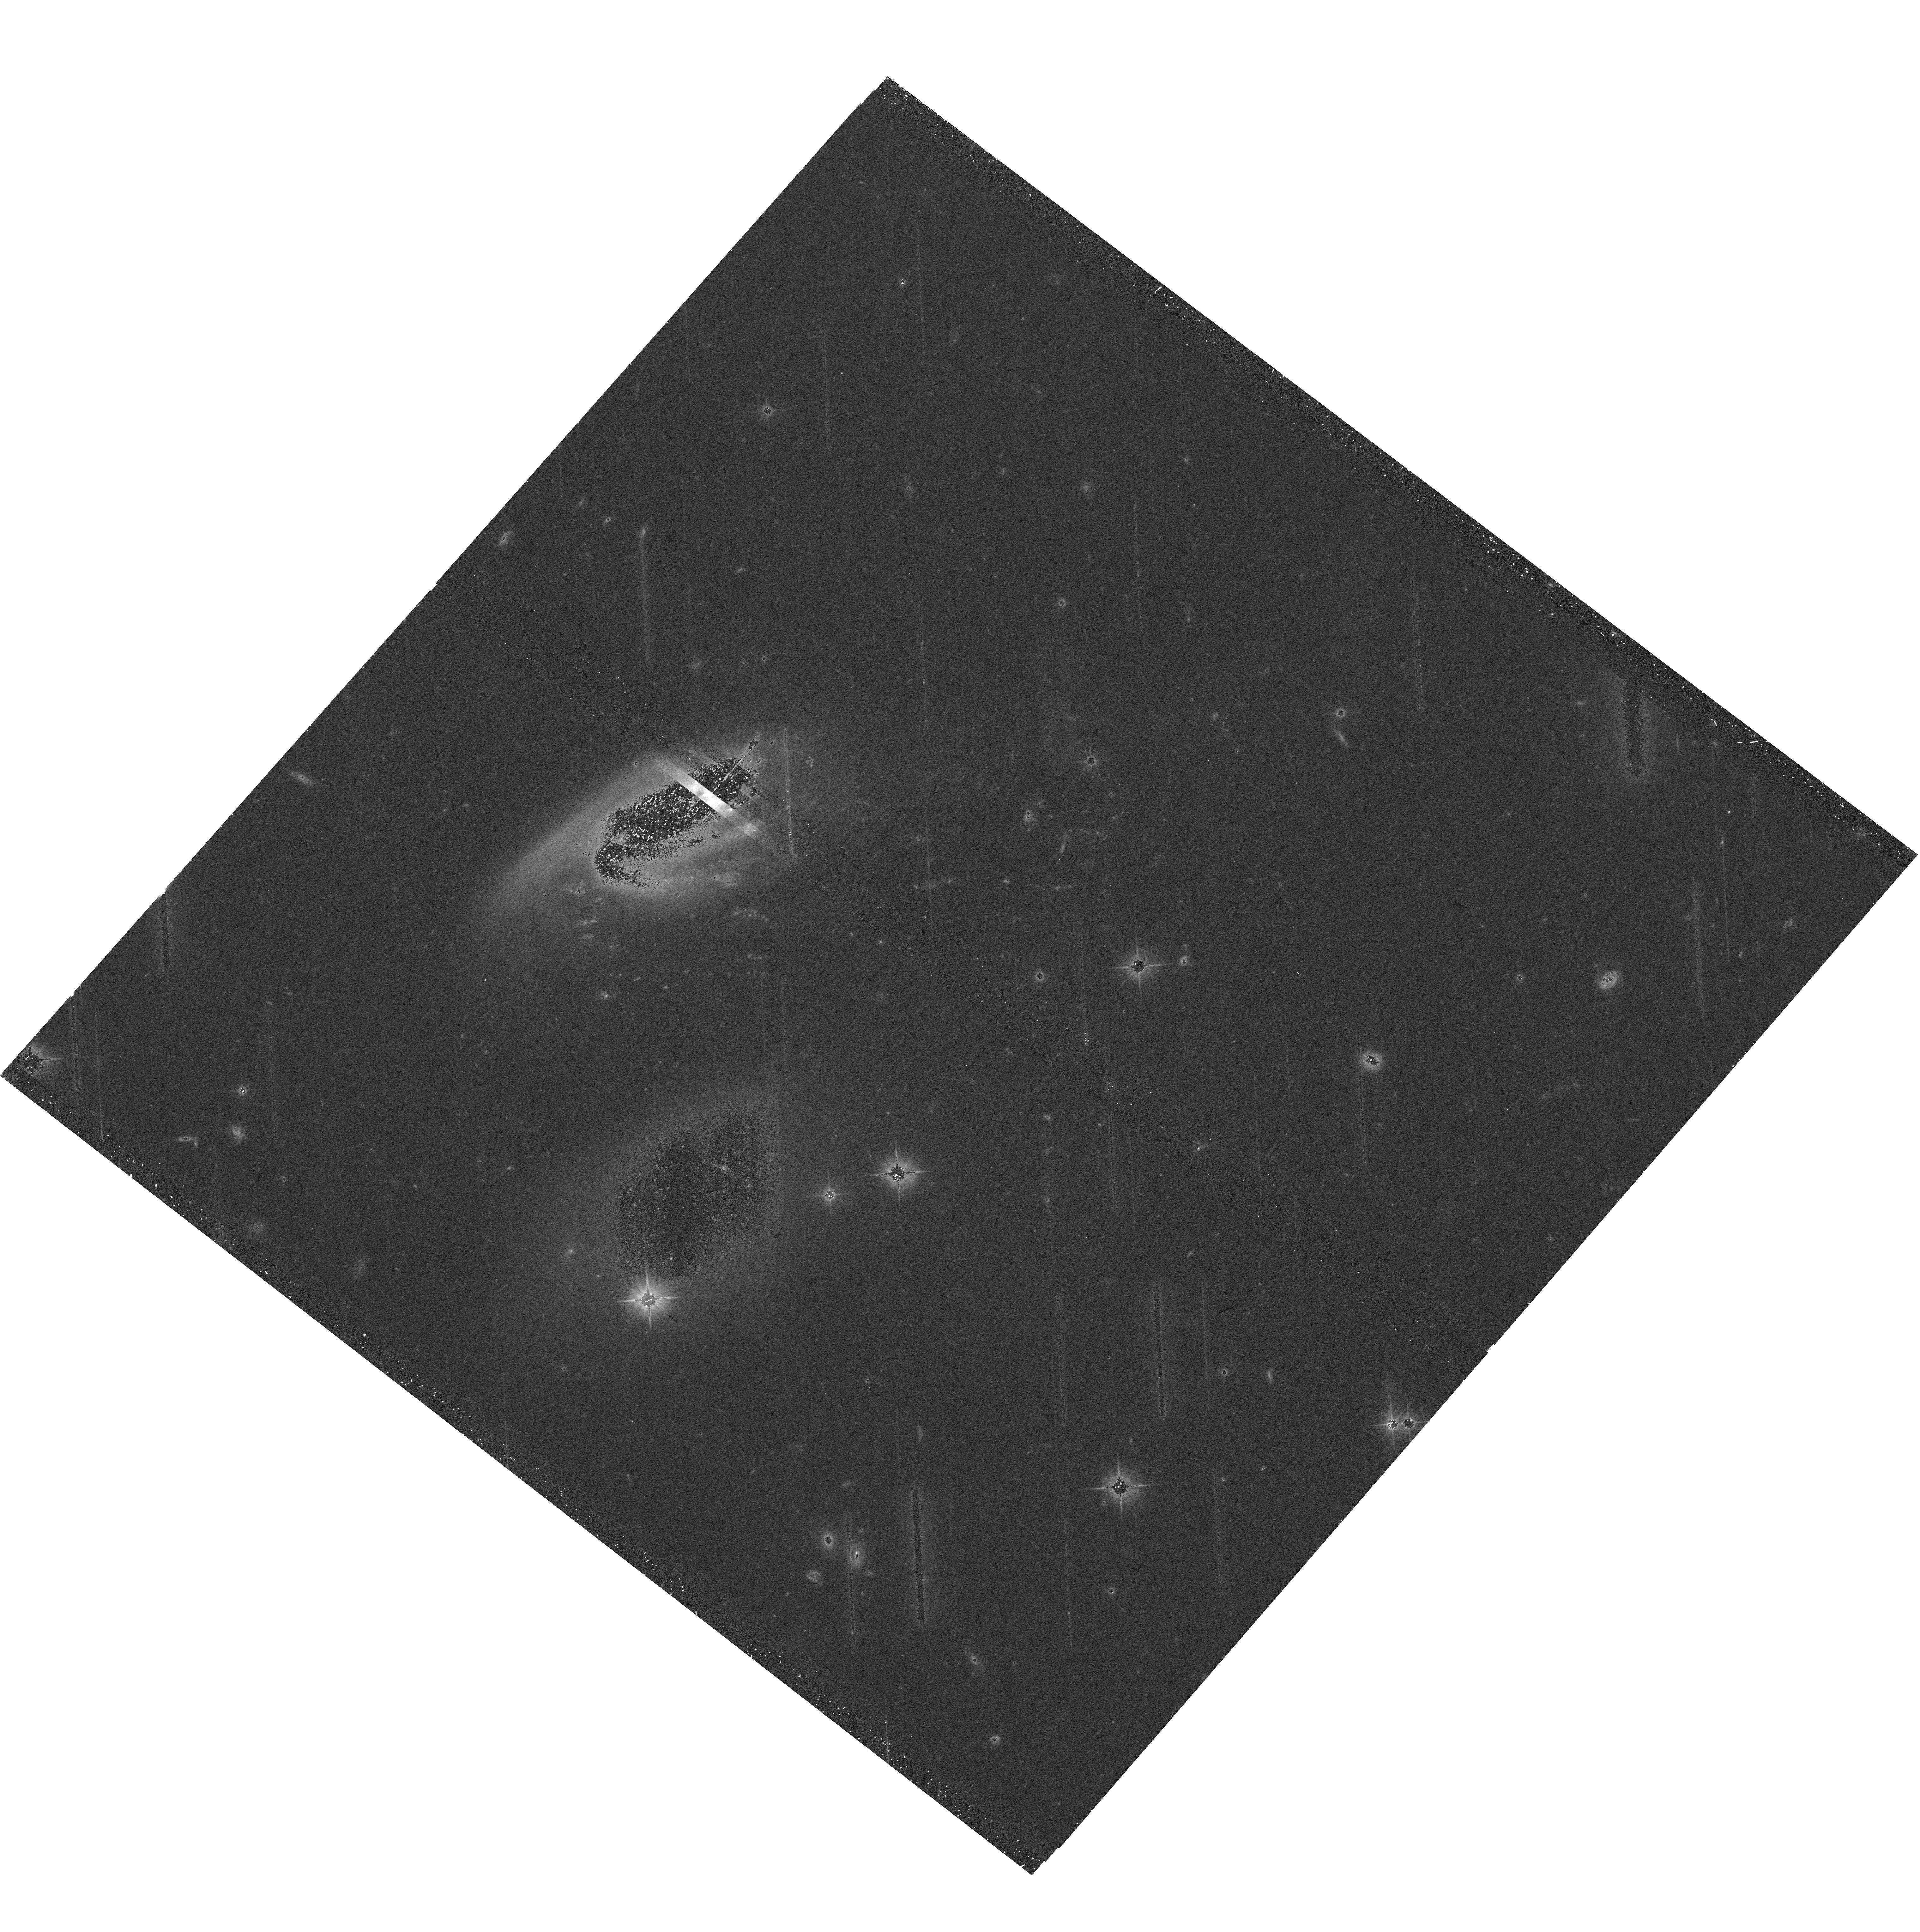
Target: JO206
Instrument: WFC3/UVIS
Filter: F606W
Exposure: 17 min
Observation ID: hst_16223_10_wfc3_uvis_f606w_iedv10

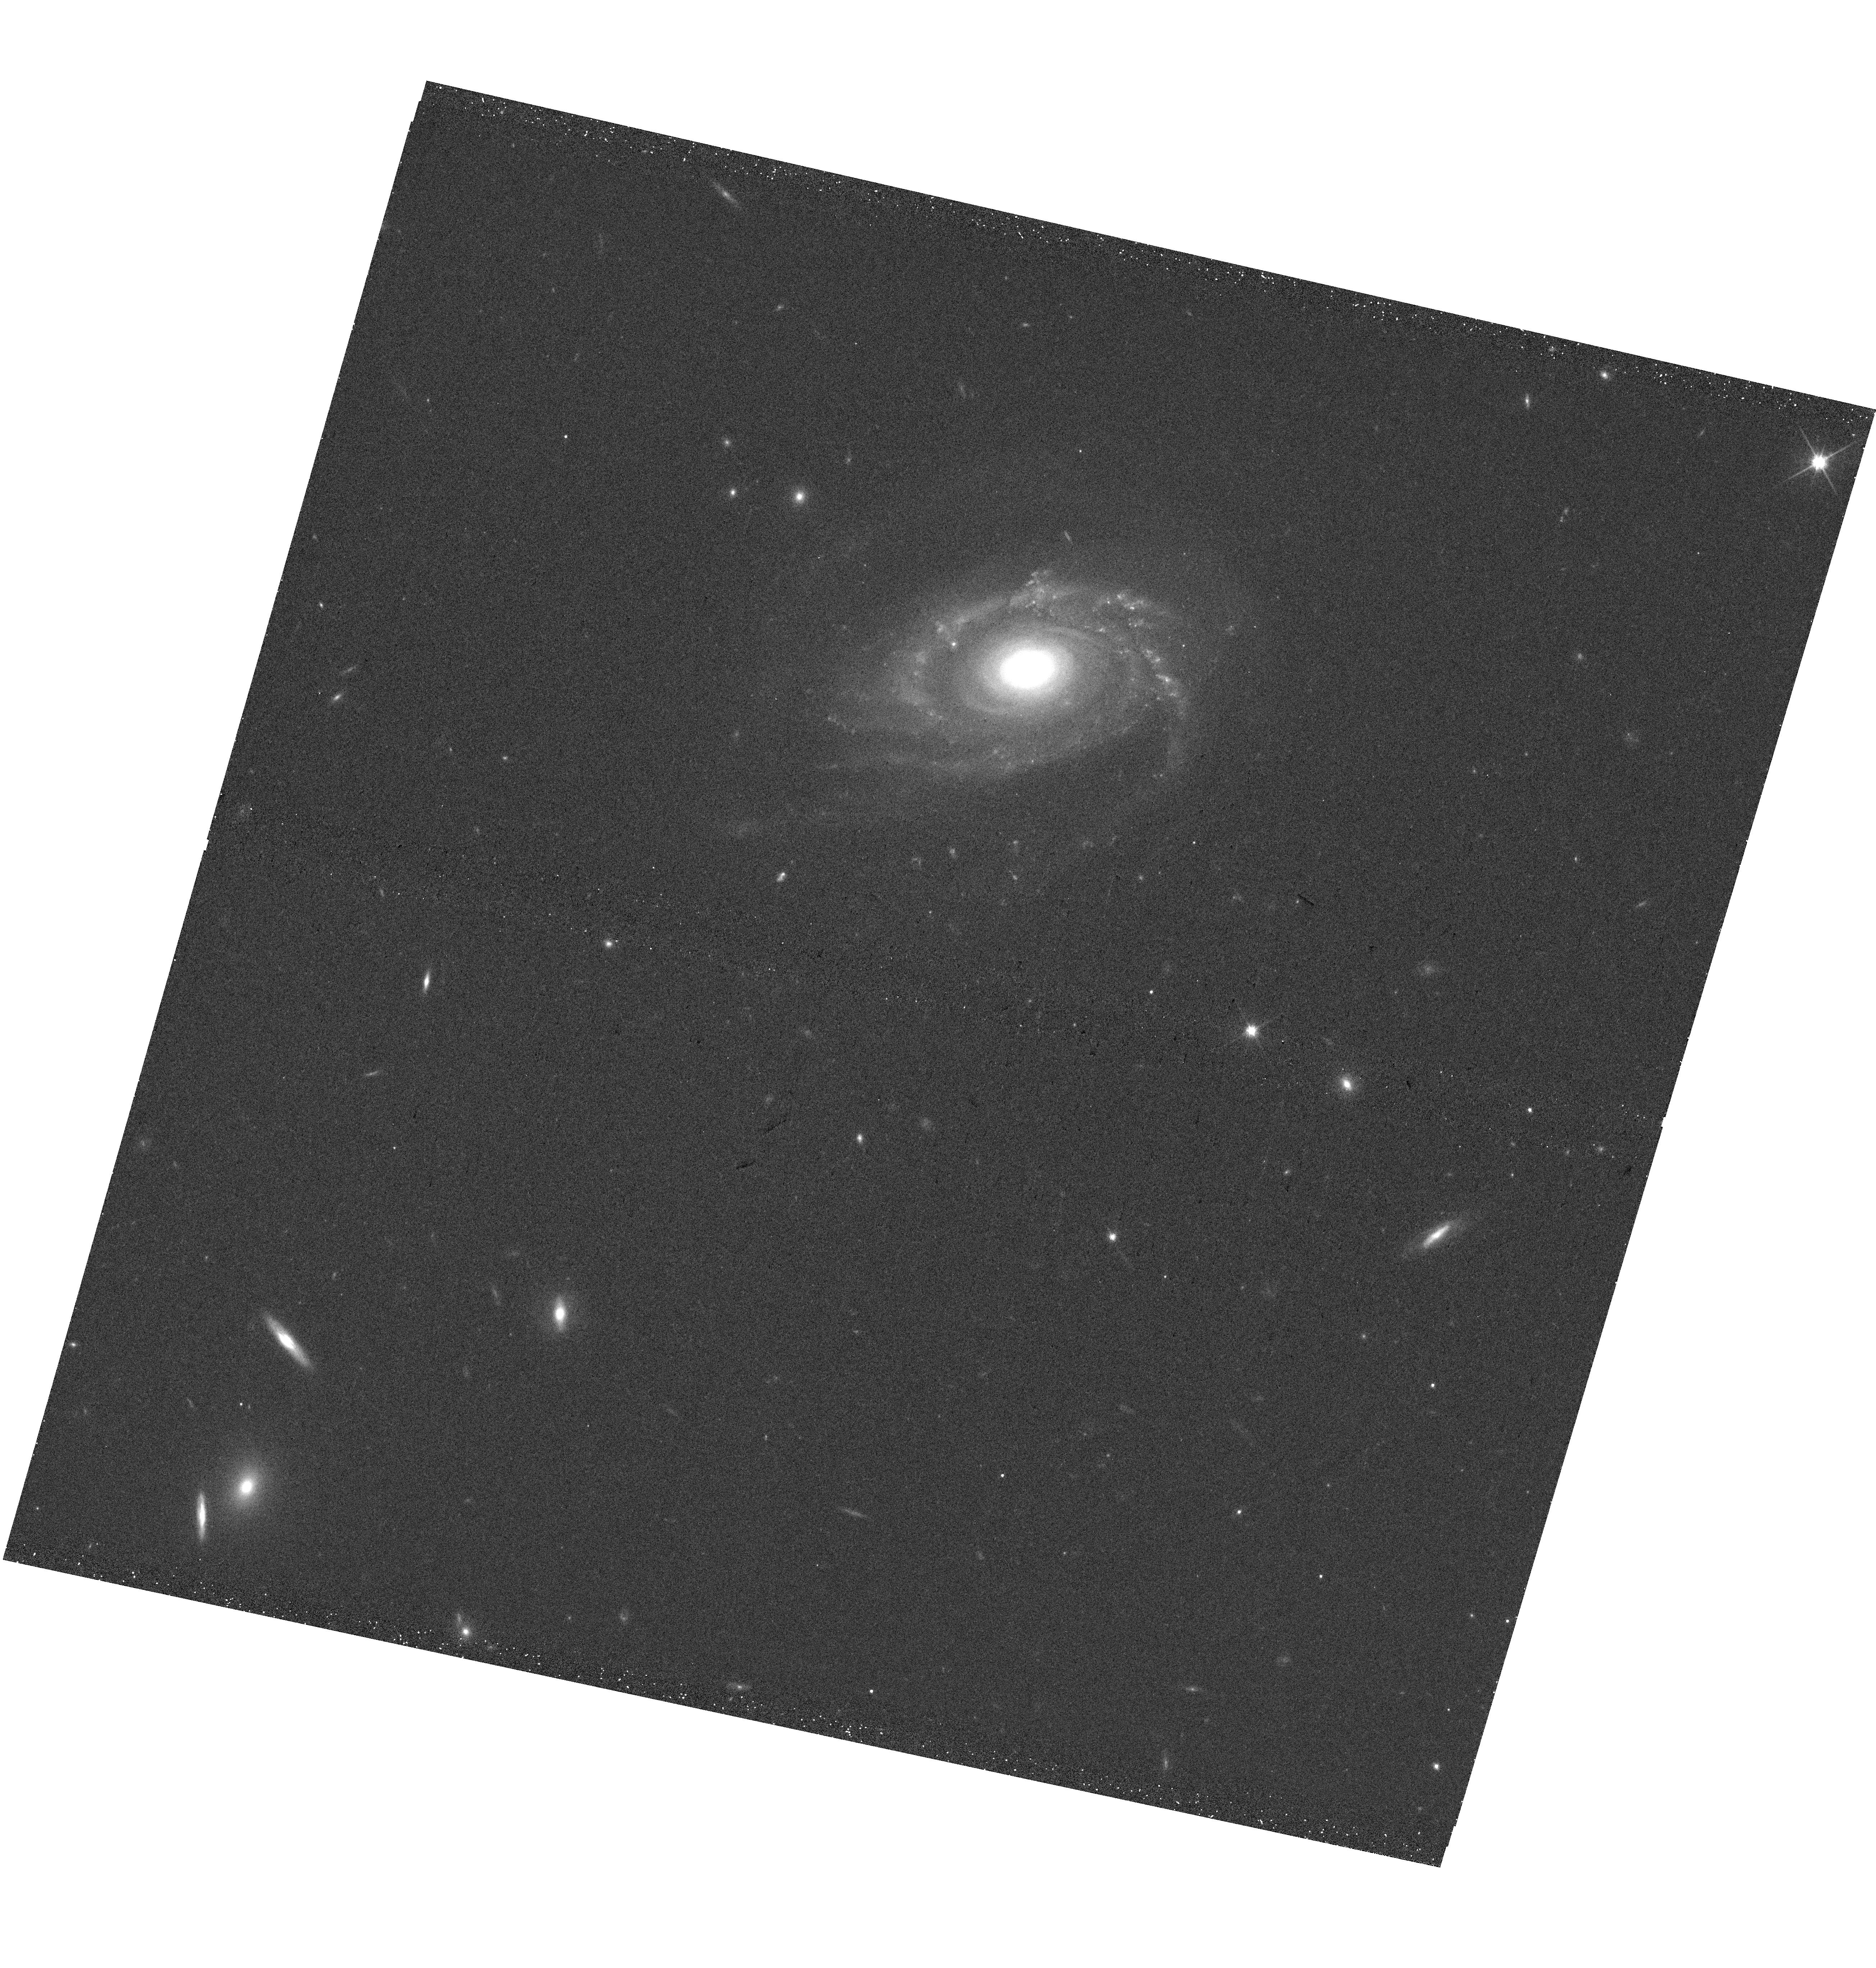
Target: JW39
Instrument: WFC3/UVIS
Filter: F814W
Exposure: 17 min
Observation ID: hst_16223_04_wfc3_uvis_f814w_iedv04

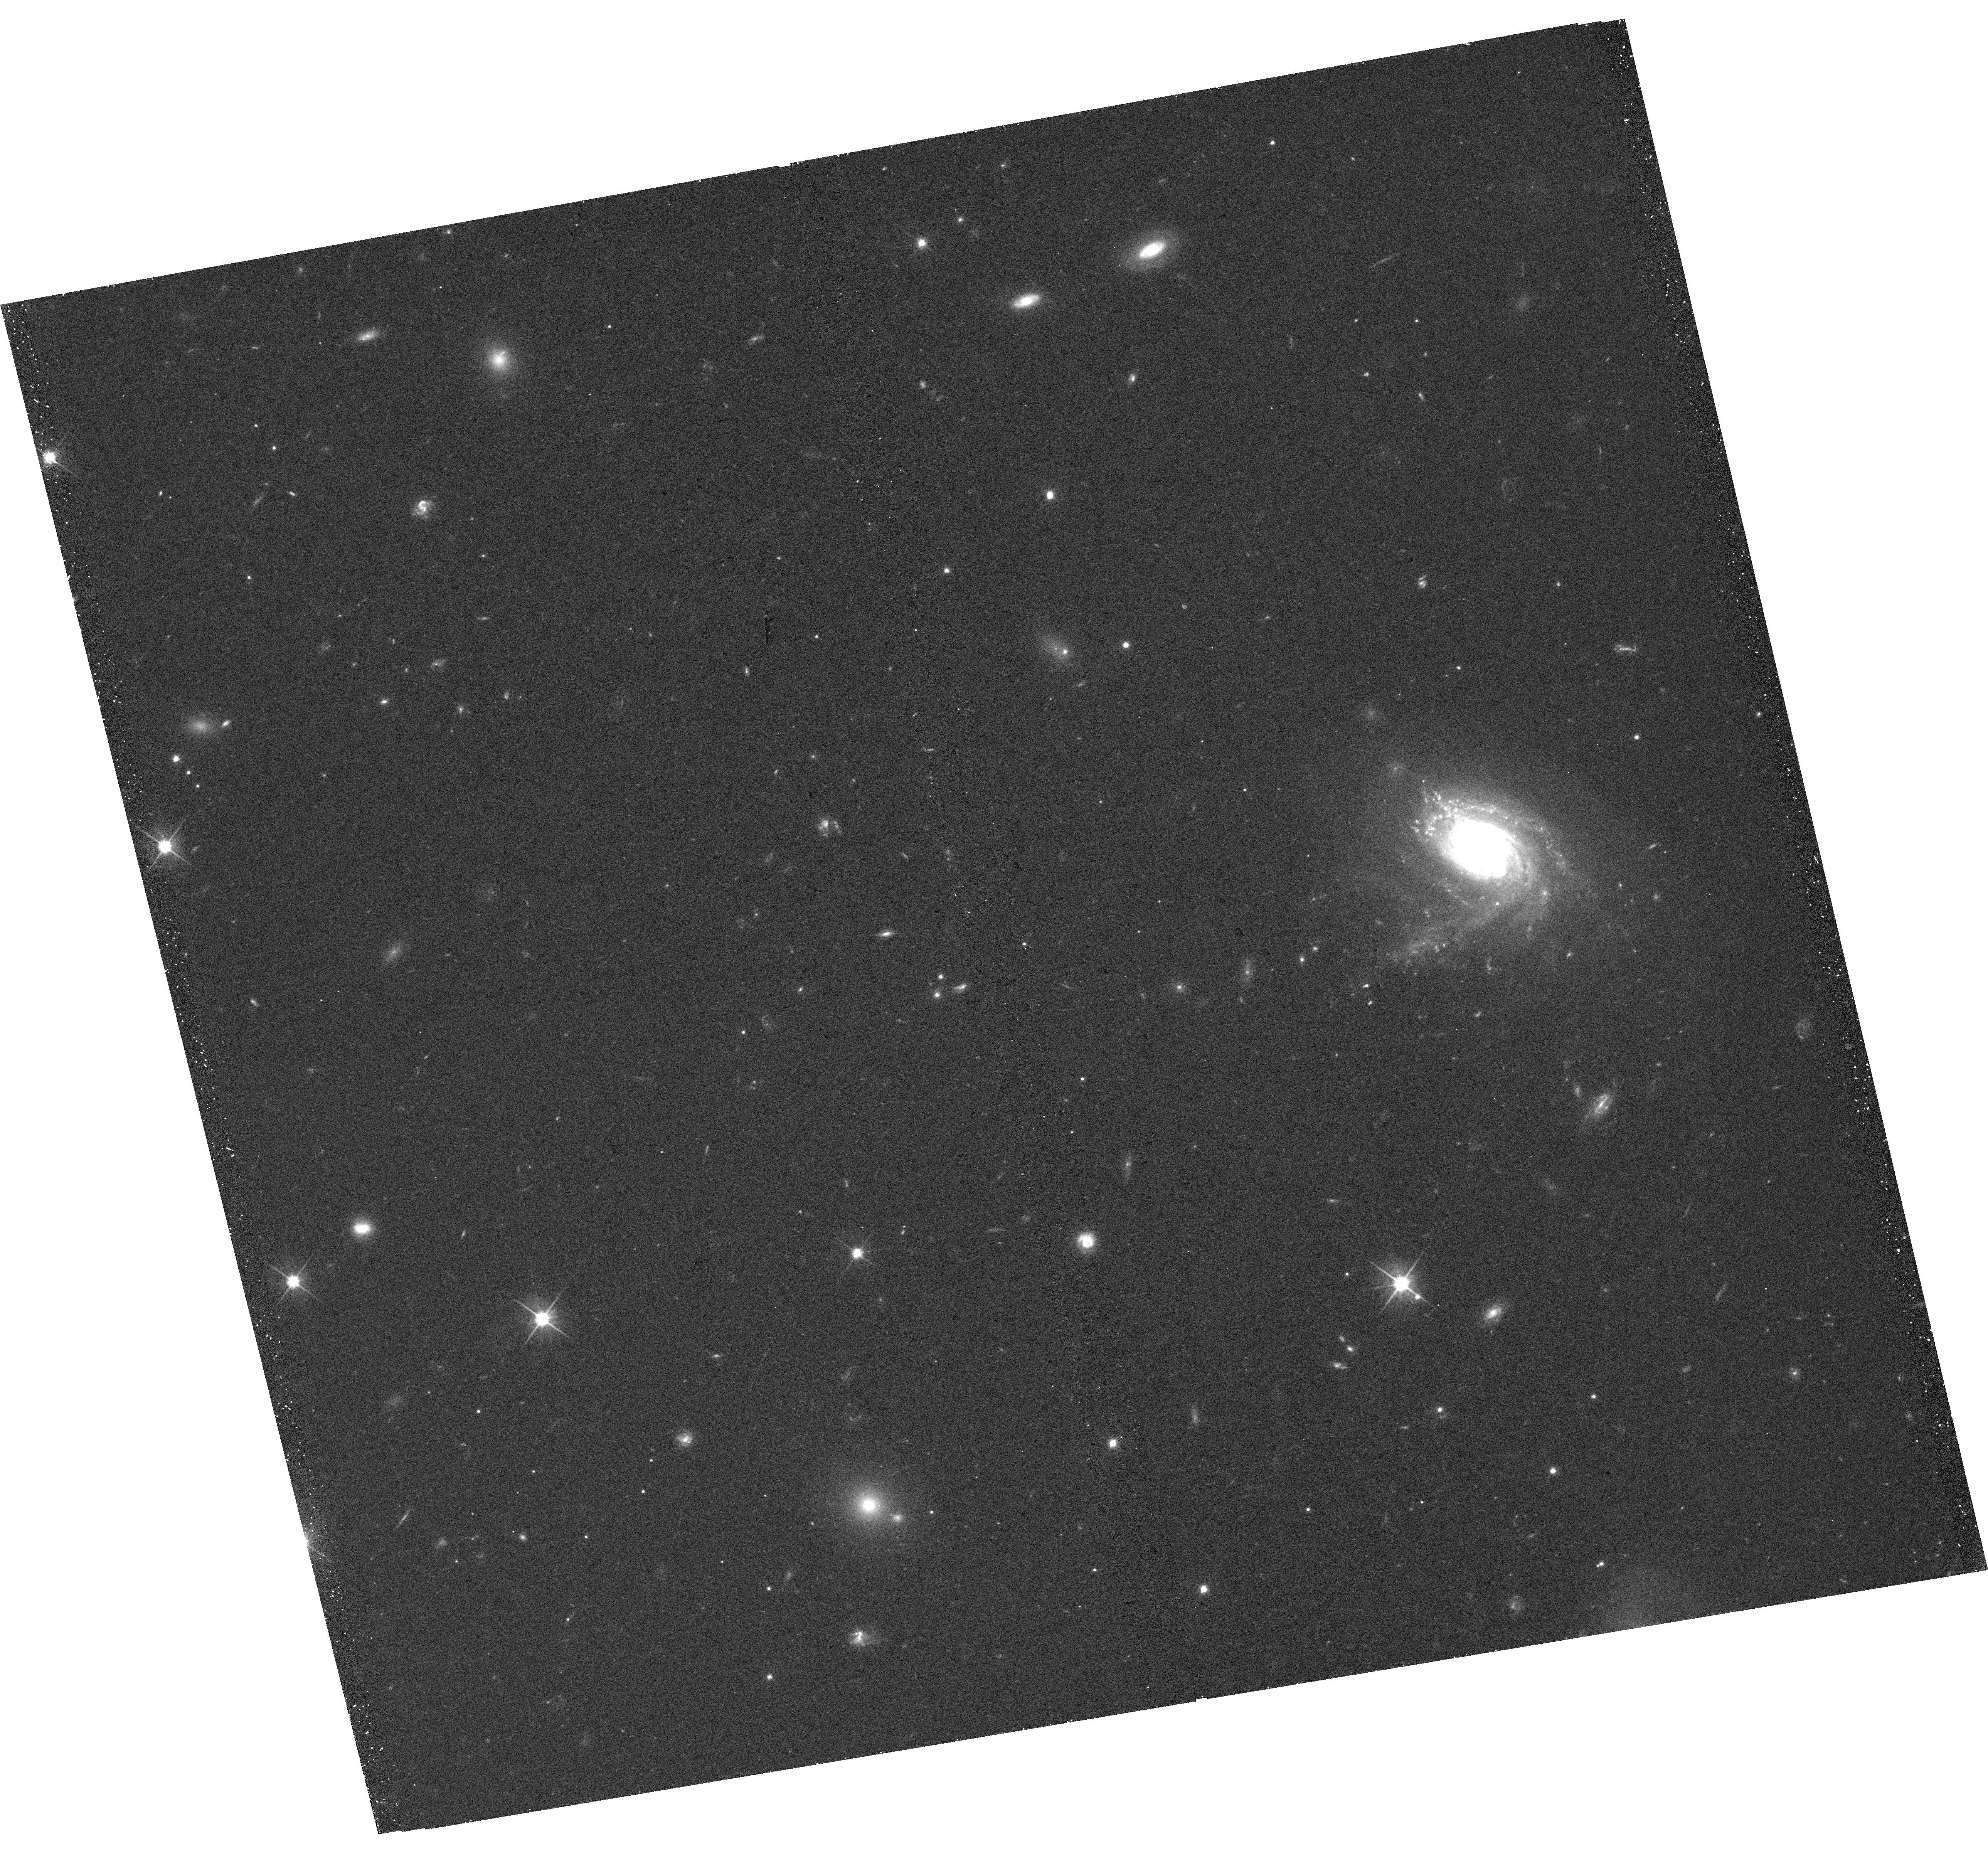
Target: JO175
Instrument: WFC3/UVIS
Filter: F606W
Exposure: 19 min
Observation ID: hst_16223_02_wfc3_uvis_f606w_iedv02

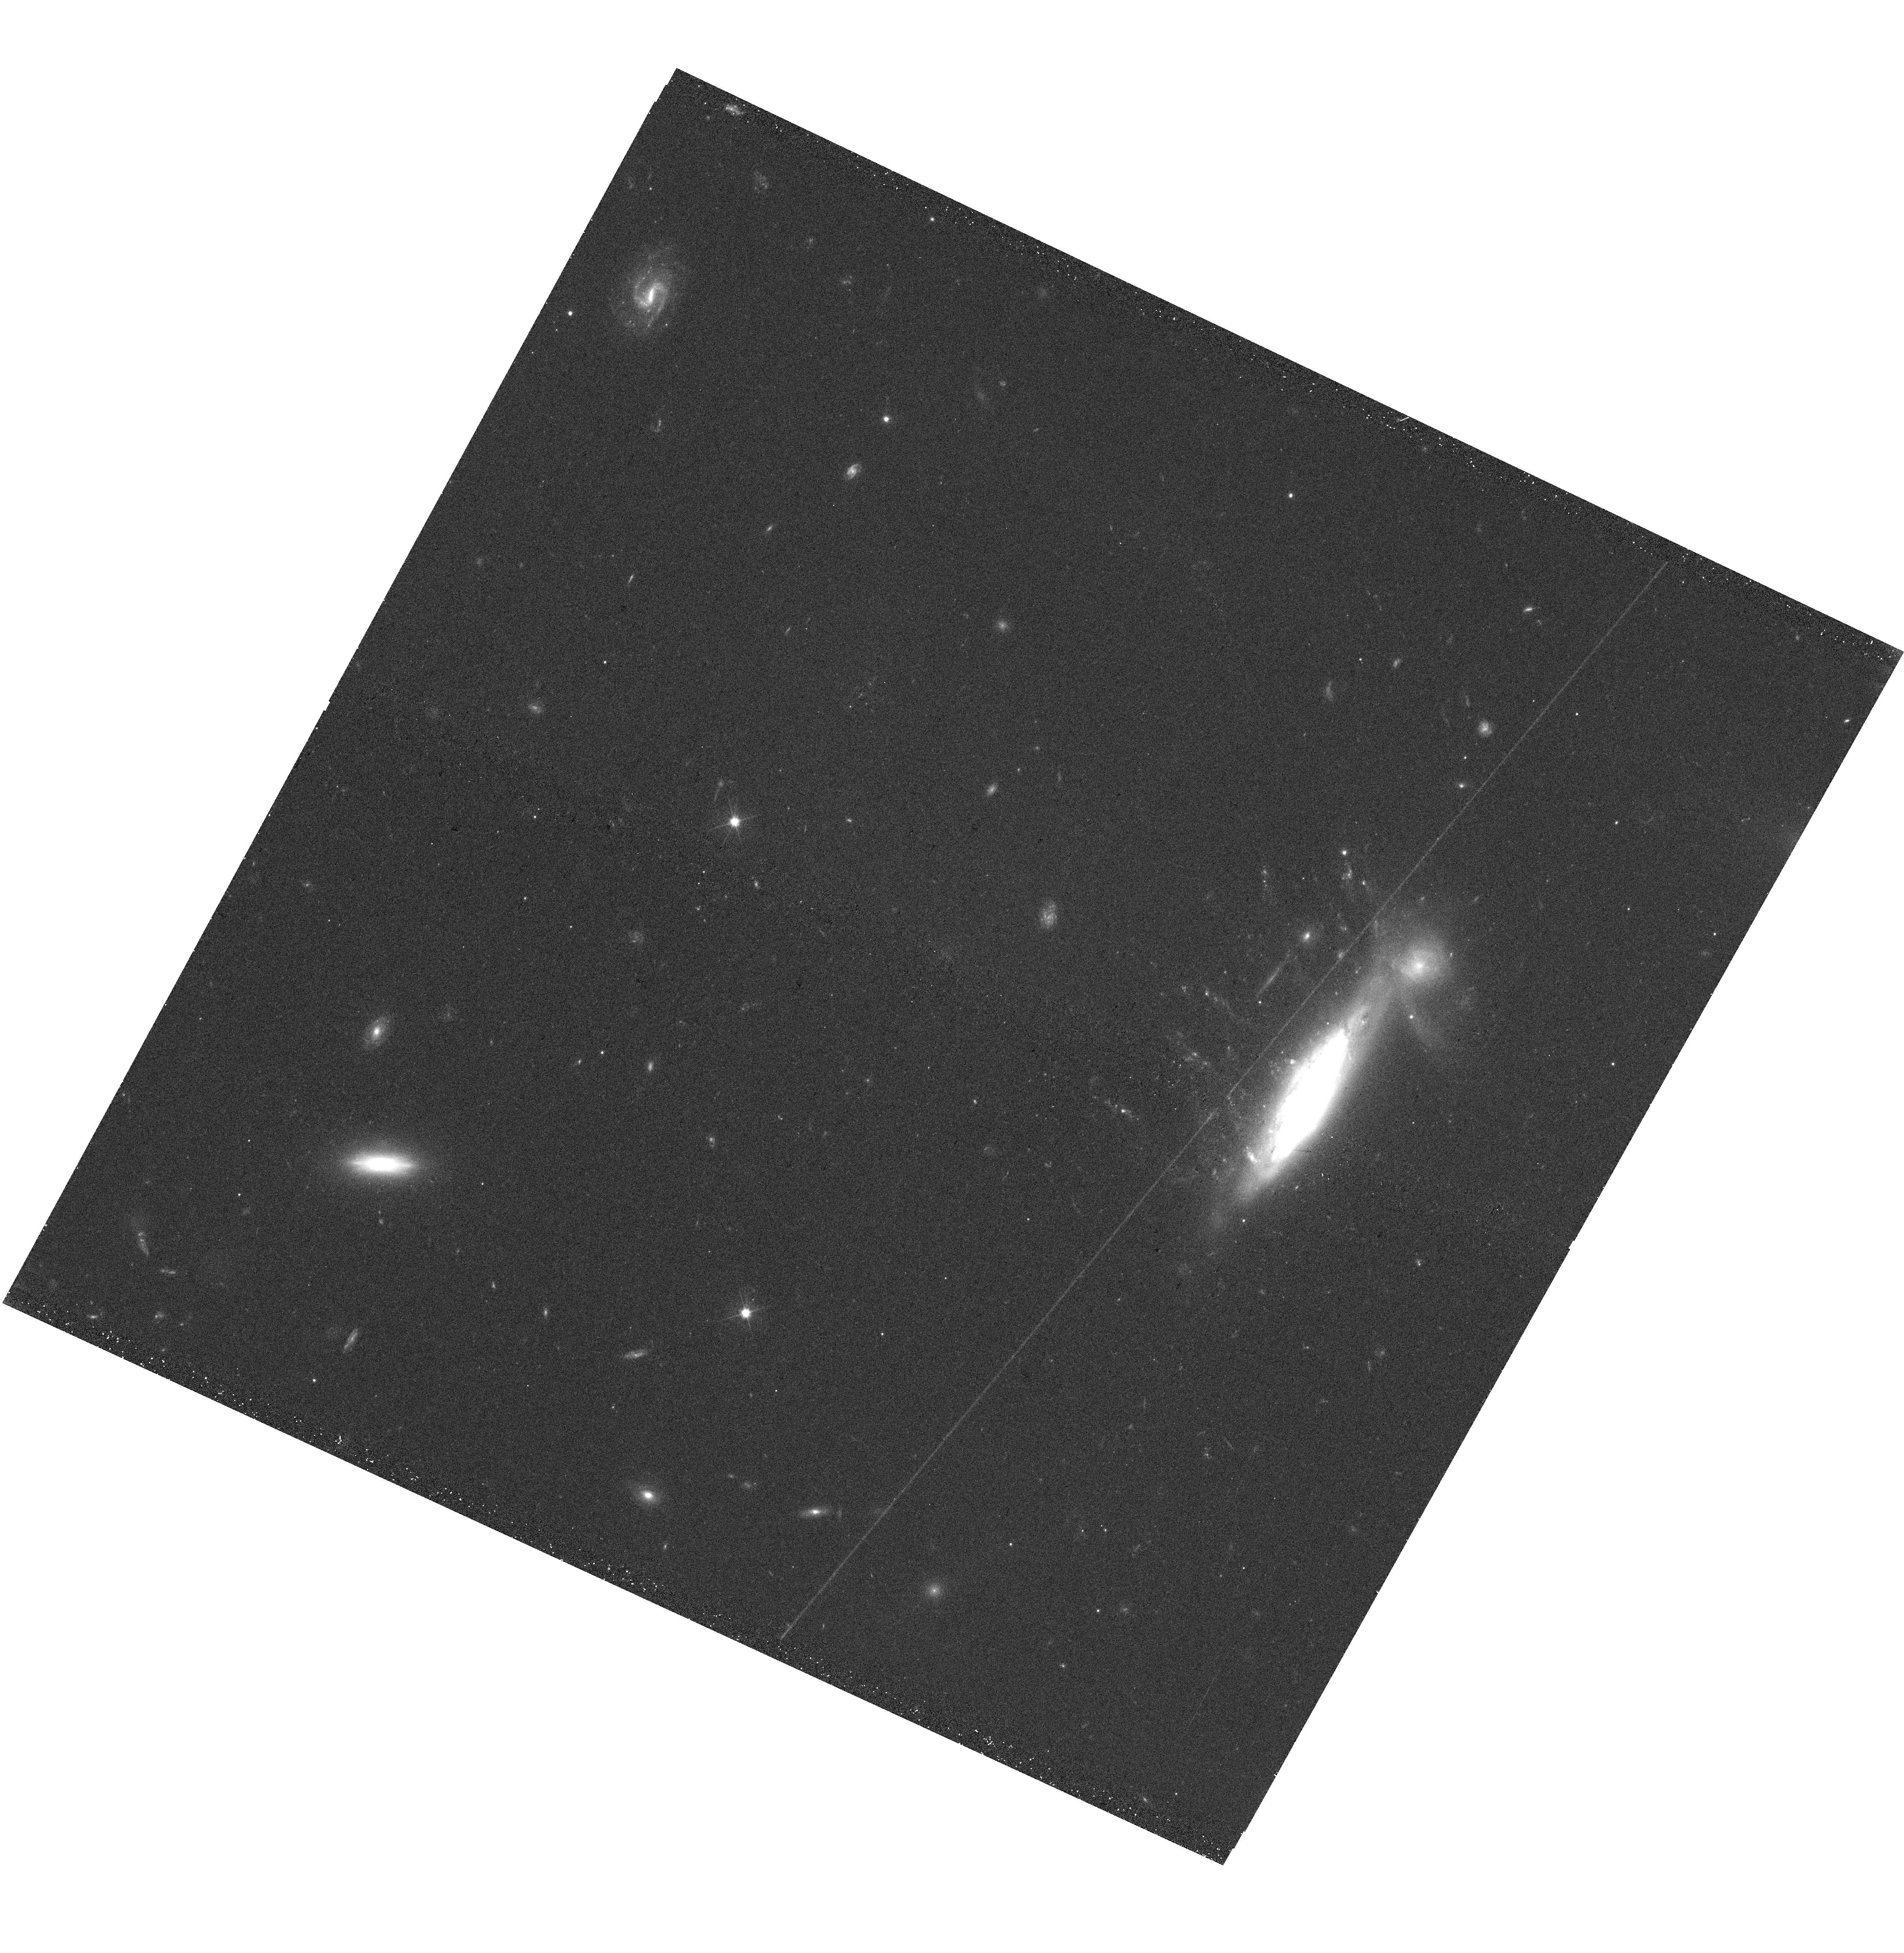
Target: JO204
Instrument: WFC3/UVIS
Filter: F606W
Exposure: 17 min
Observation ID: hst_16223_06_wfc3_uvis_f606w_iedv06

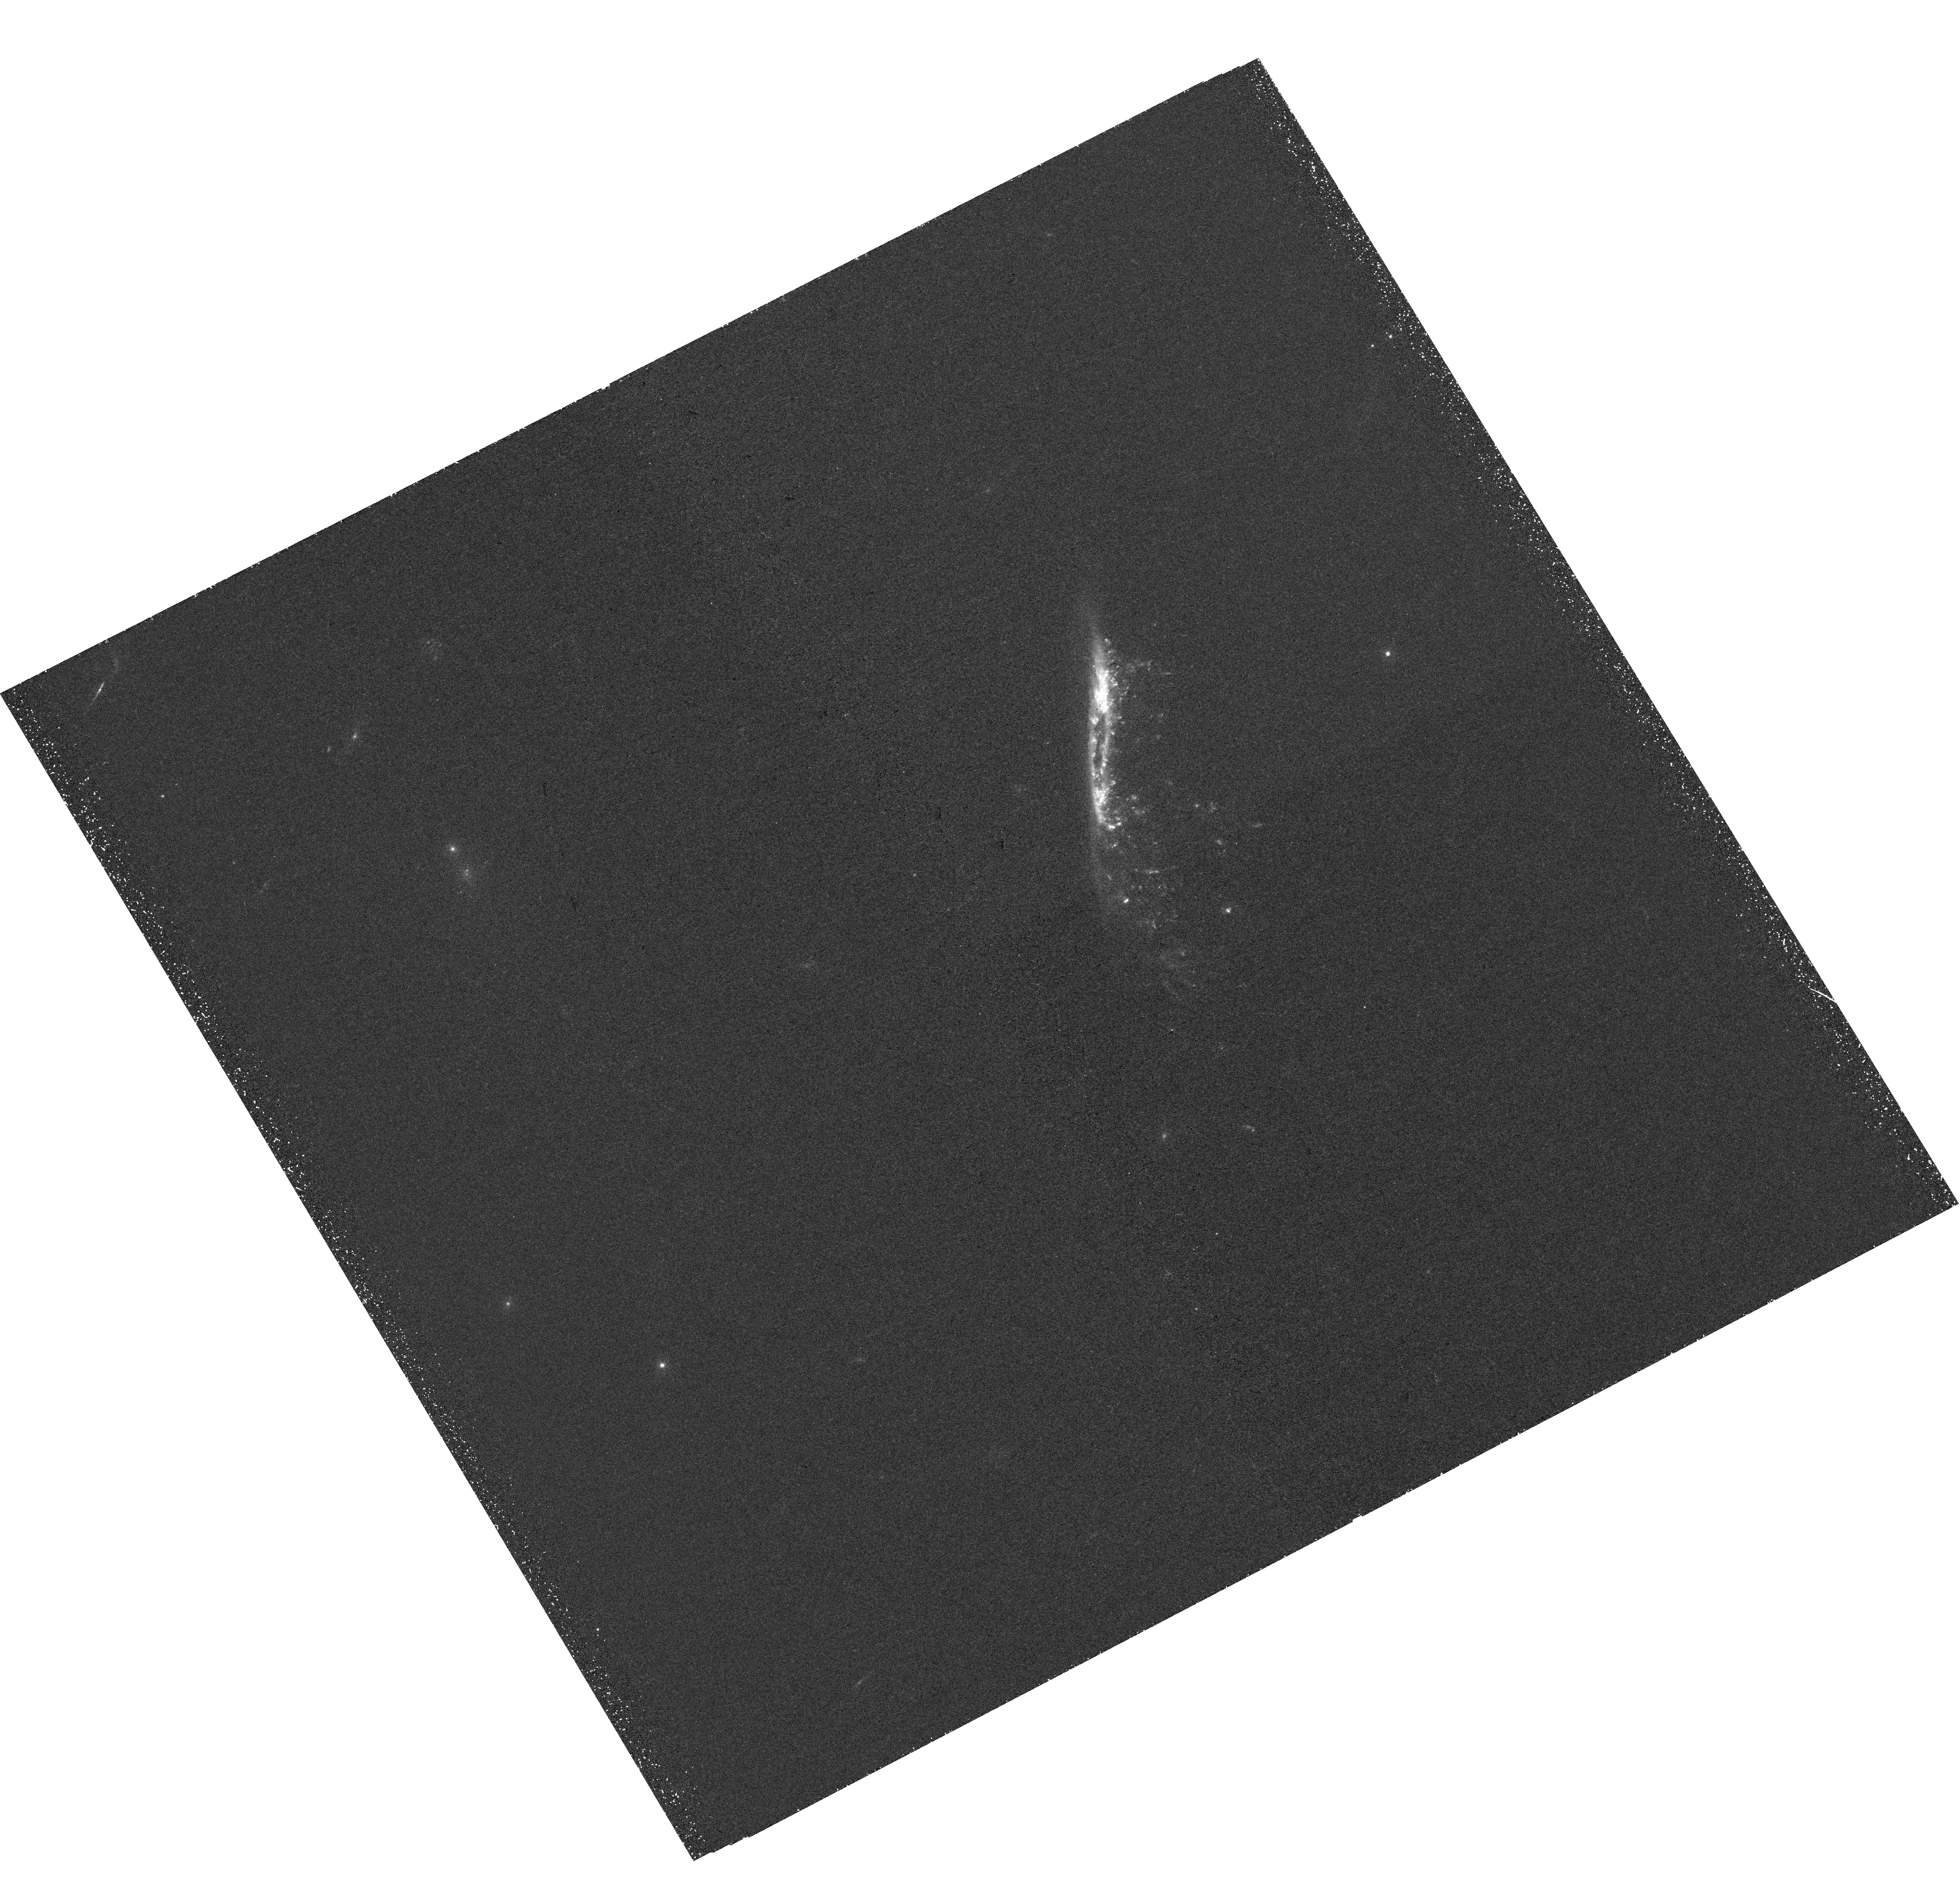
Target: JW100
Instrument: WFC3/UVIS
Filter: F275W
Exposure: 1.5 h
Observation ID: hst_16223_11_wfc3_uvis_f275w_iedv11

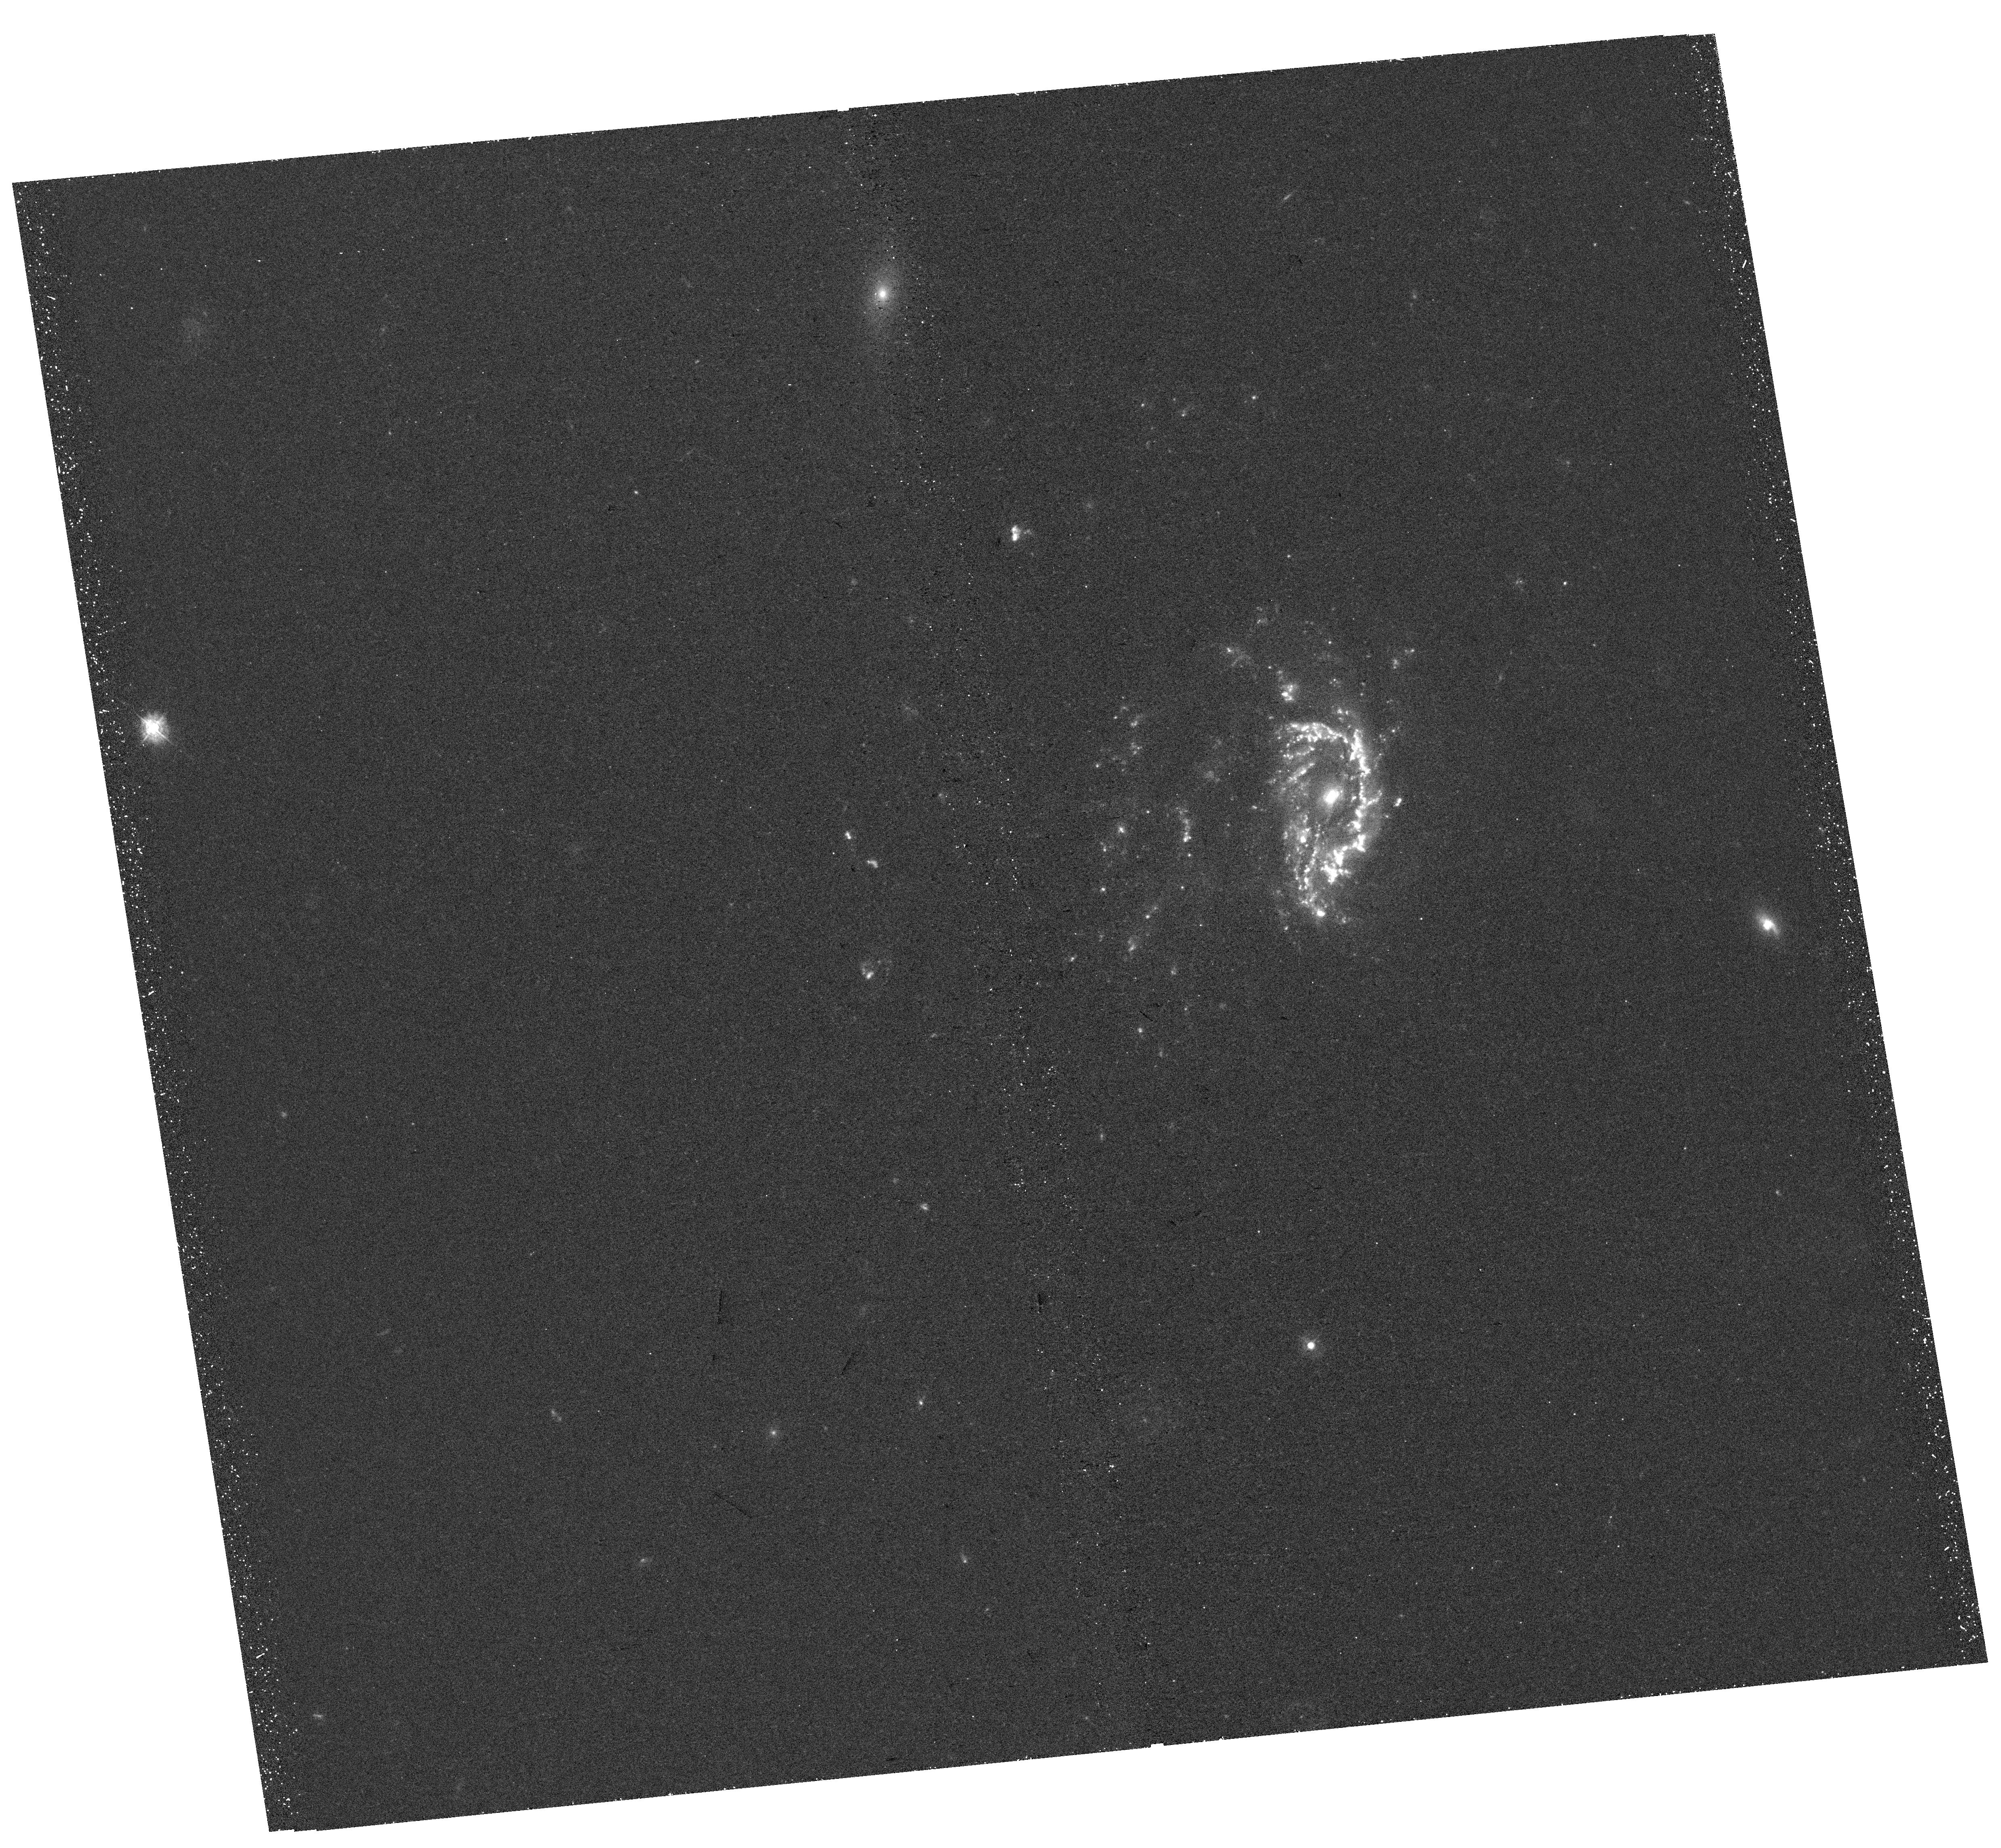
Target: JO201
Instrument: WFC3/UVIS
Filter: F336W
Exposure: 41 min
Observation ID: hst_16223_07_wfc3_uvis_f336w_iedv07

Star-forming clumps in jellyfish galaxy tails (PI: Gullieuszik, Marco)

Star-forming, Halpha-emitting clumps are found in the tails of galaxies undergoing intense ram-pressure stripping in galaxy clusters (so-called jellyfish galaxies). These clumps offer a unique opportunity to study the star formation process under extreme conditions, in the absence of an underlying disk and embedded within the hot intracluster medium. Yet, a comprehensive, high spatial resolution study of these systems is missing. We propose to observe the first statistical sample of clumps in the tails (250) and disks (500) of six jellyfish galaxies, using a combination of broad-band filters (UV- to I) and a narrow-band Halpha filter. HST observations are needed to study the sizes, stellar masses and ages of the clumps and their clustering hierarchy, investigating whether the hierarchical structure in the tails follows the one in disks. We will study the clump scaling relations, explore the universality of the star formation process and verify whether a disk is irrelevant for star formation, as hinted by jellyfish galaxy results so far. We will investigate the nature and fate of these clumps, as well as the nature of the diffuse emission in the tails where smaller, so far undetected clumps might exist. The unmatched spatial resolution of HST (70pc in our case) will create a powerful synergy with available multi-wavelength data at lower (1kpc) resolution (MUSE, ALMA, JVLA). This program is the first HST systematic study of jellyfish galaxies at low-z. A relatively modest investment of HST will lead to a breakthrough in understanding the connection between ram pressure stripping and star formation, as well as the mechanisms regulating the star formation process in general.